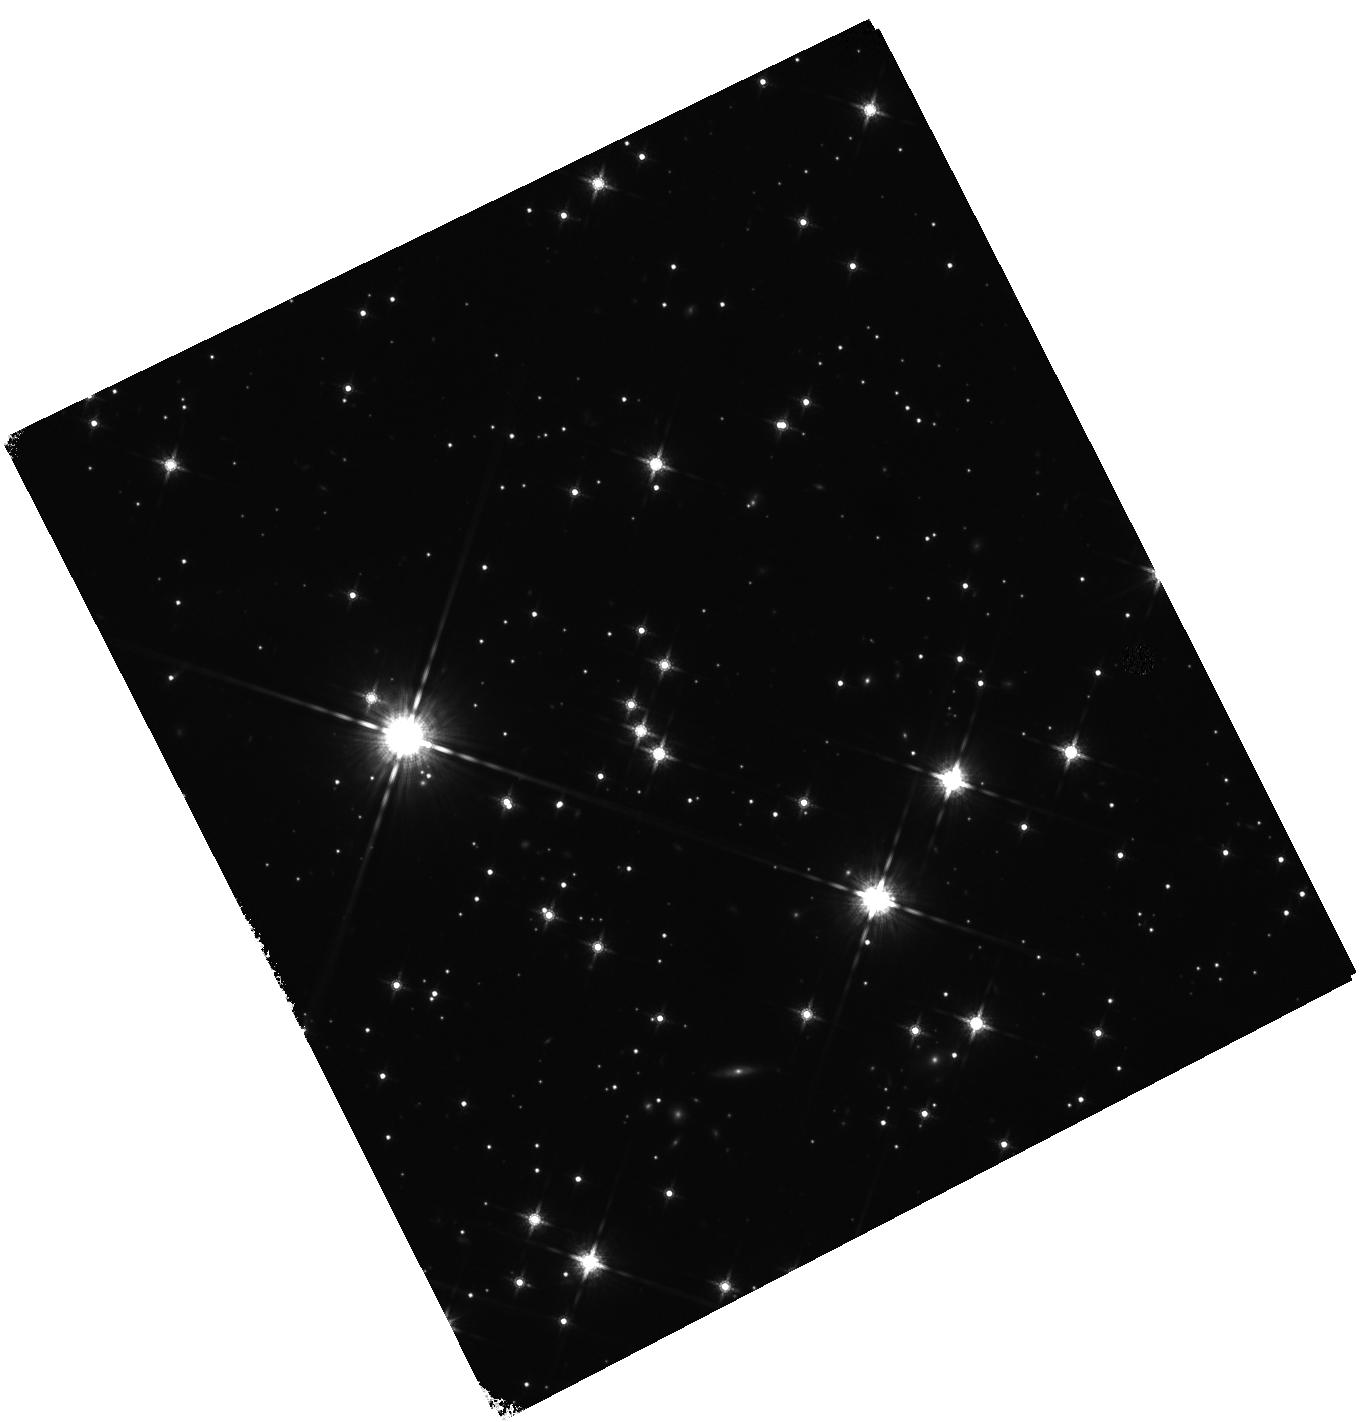
Target: SGR0501+4516
Instrument: WFC3/IR
Filter: F160W
Exposure: 47 min
Observation ID: hst_12672_01_wfc3_ir_f160w_ibq301

The proper motion of SGR 0501+4516 (PI: Levan, Andrew James)

We propose to obtain two epochs of WFC3/IR imaging of the counterpart of the soft gamma-repeater, SGR 0501+4516 to measure its proper motion and hence identify its birth place and constrain its age in a model independent manner. Our ground based observations have already located the optical/IR counterpart, and provided proper motion limits of <70 mas/yr. The source has now faded significantly since its first discovery and is becoming too faint for detailed ground based study. Using the excellent point spread function, wide field of view, astrometric stability, and sensitivity of WFC3, we can now make use of HST to directly measure the proper motion of an SGR for the first time. The location of SGR 0501+4516 in the Galactic anti-centre direction, with a likely low distance (~1.5 kpc), coupled with moderate foreground extinction, and no issues of crowding makes it the only SGR source for which such observations are plausible with current technology. Our proposed observations (one in Cycle 18 and one in Cycle 19) with a baseline of ~2 years should constrain the proper motion to better than 3-4 milliarcseconds per year (3 sigma), corresponding to spatial velocities of less than 25 km/s, smaller than the velocities observed for many radio pulsars. Hence we can place the first direct constraints on the kick velocities given to magnetars at their birth, as well as testing models for their age and evolution, and informing estimates of their rate of creation.